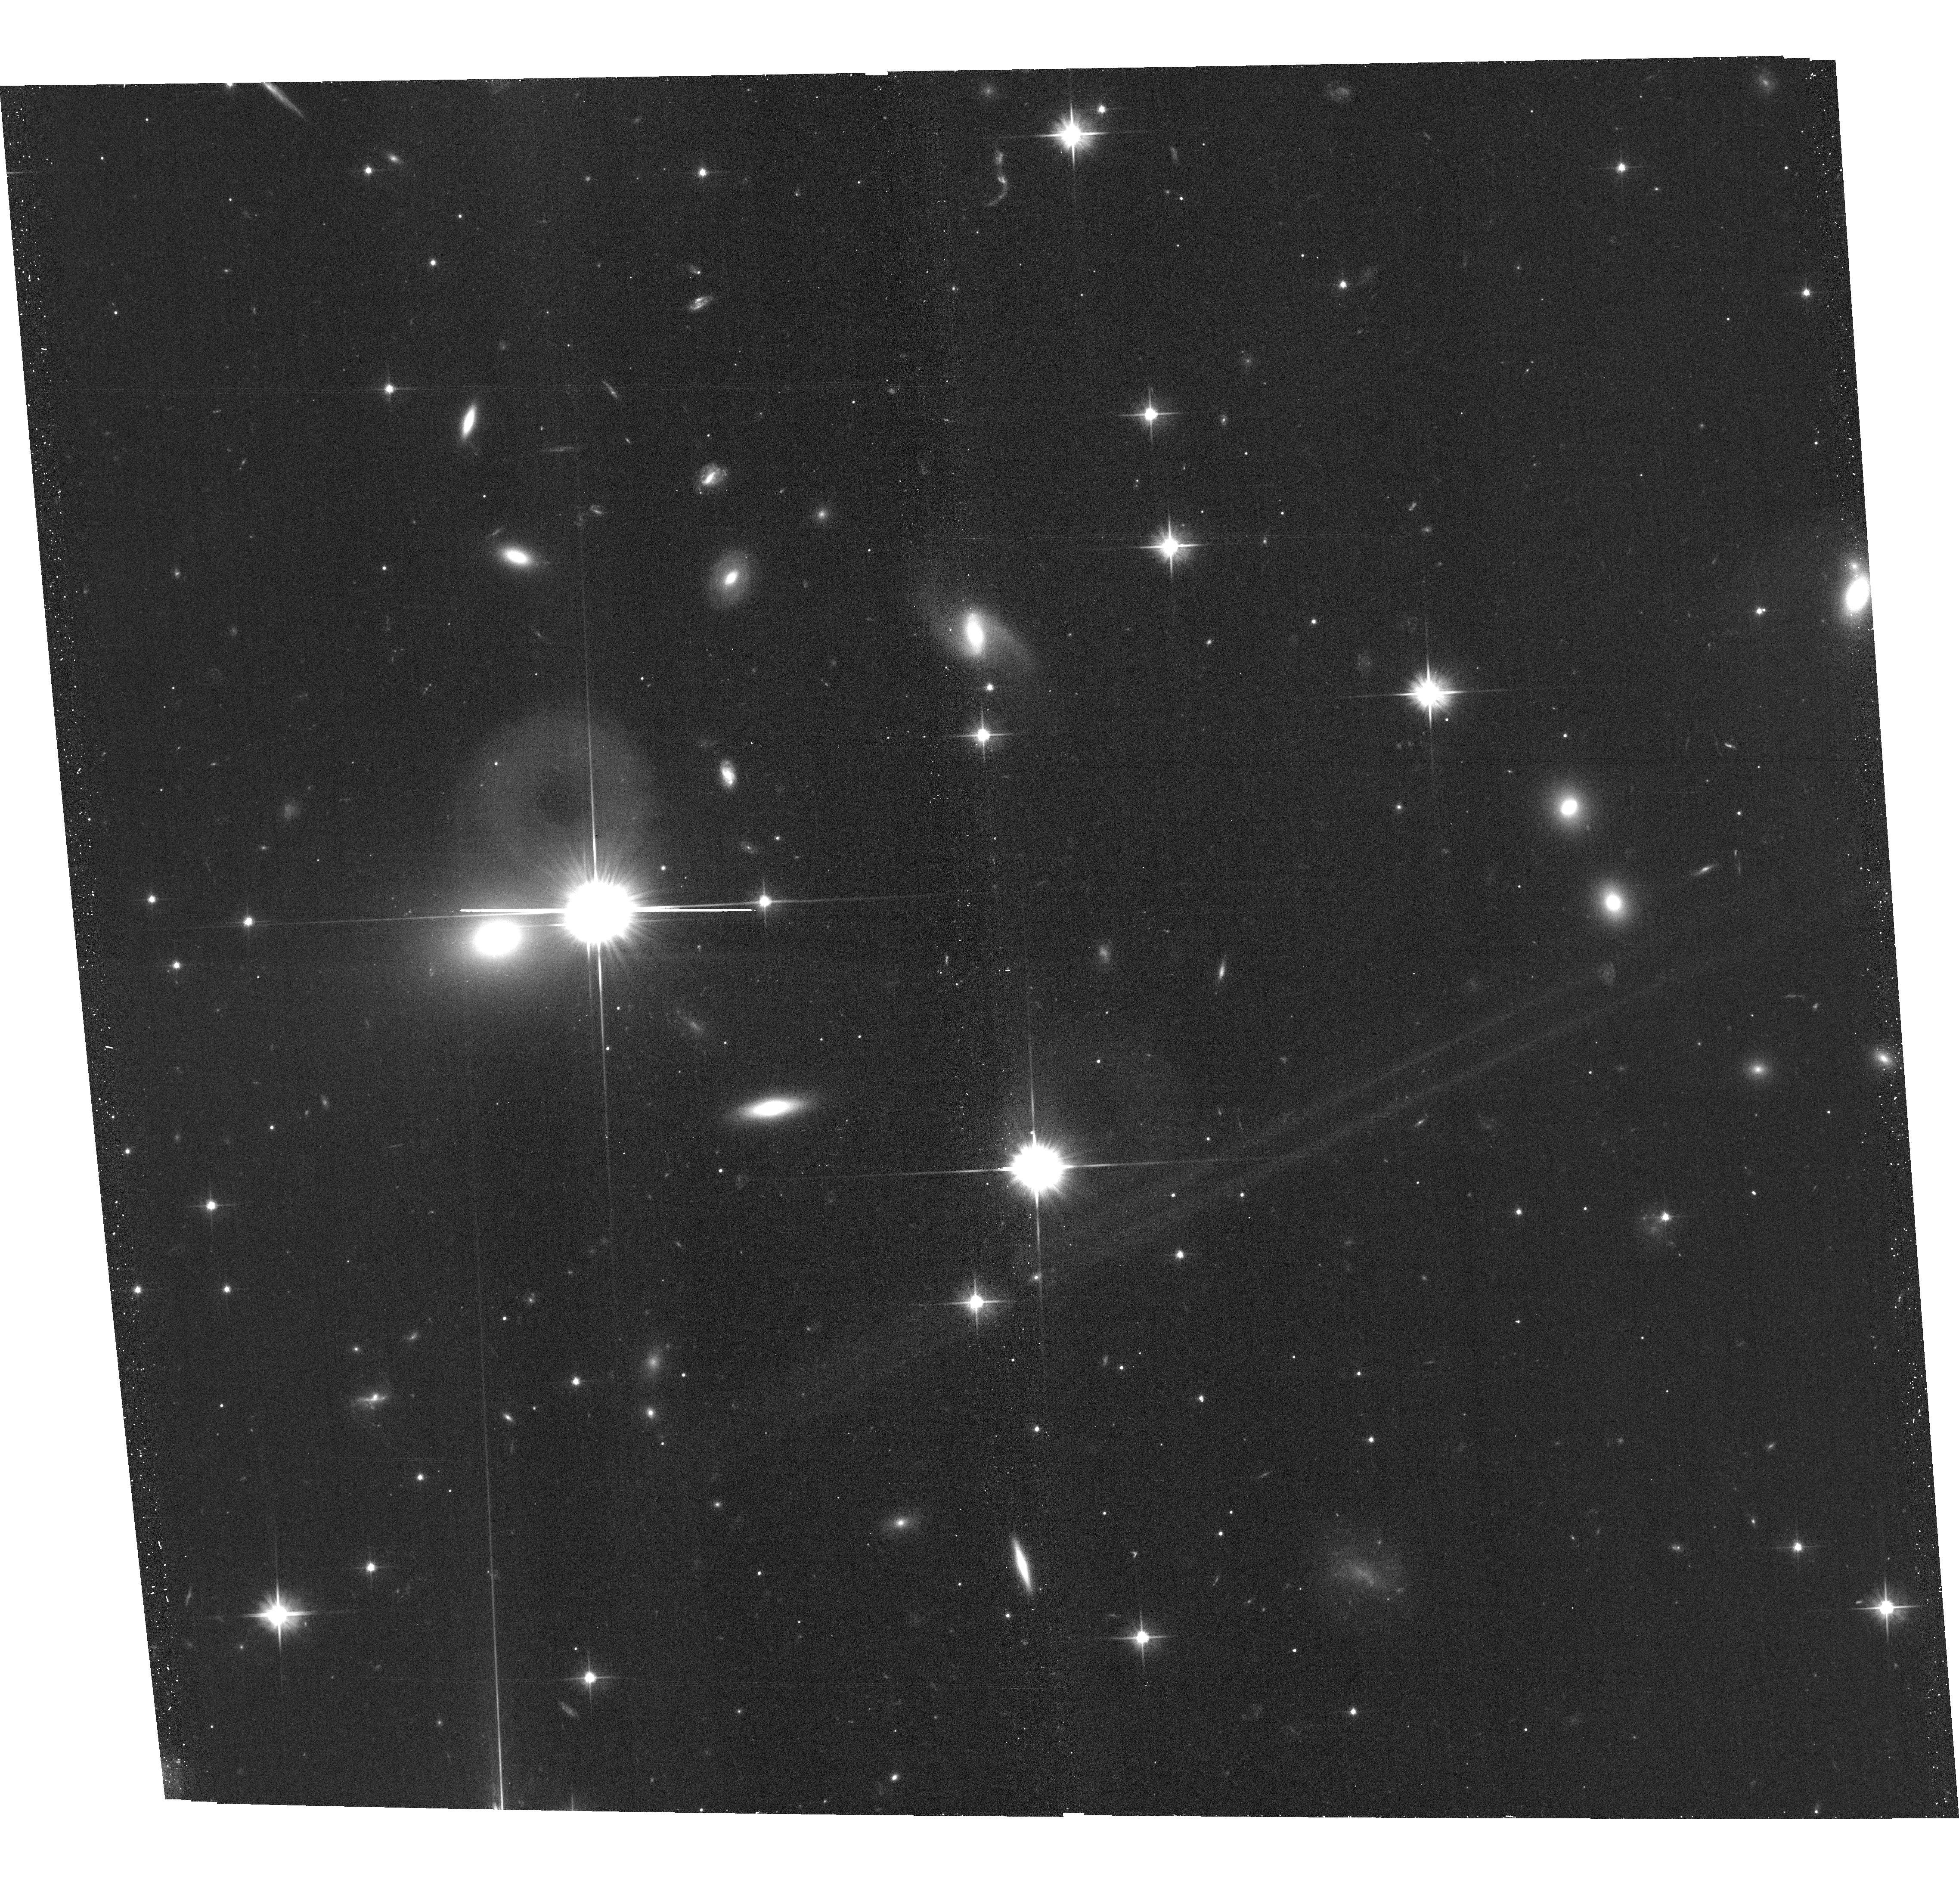
Target: J2245+3941. Instrument: ACS/WFC. Filter: F606W. Exposure: 18 min. Observation ID: hst_16761_26_acs_wfc_f606w_jepx26

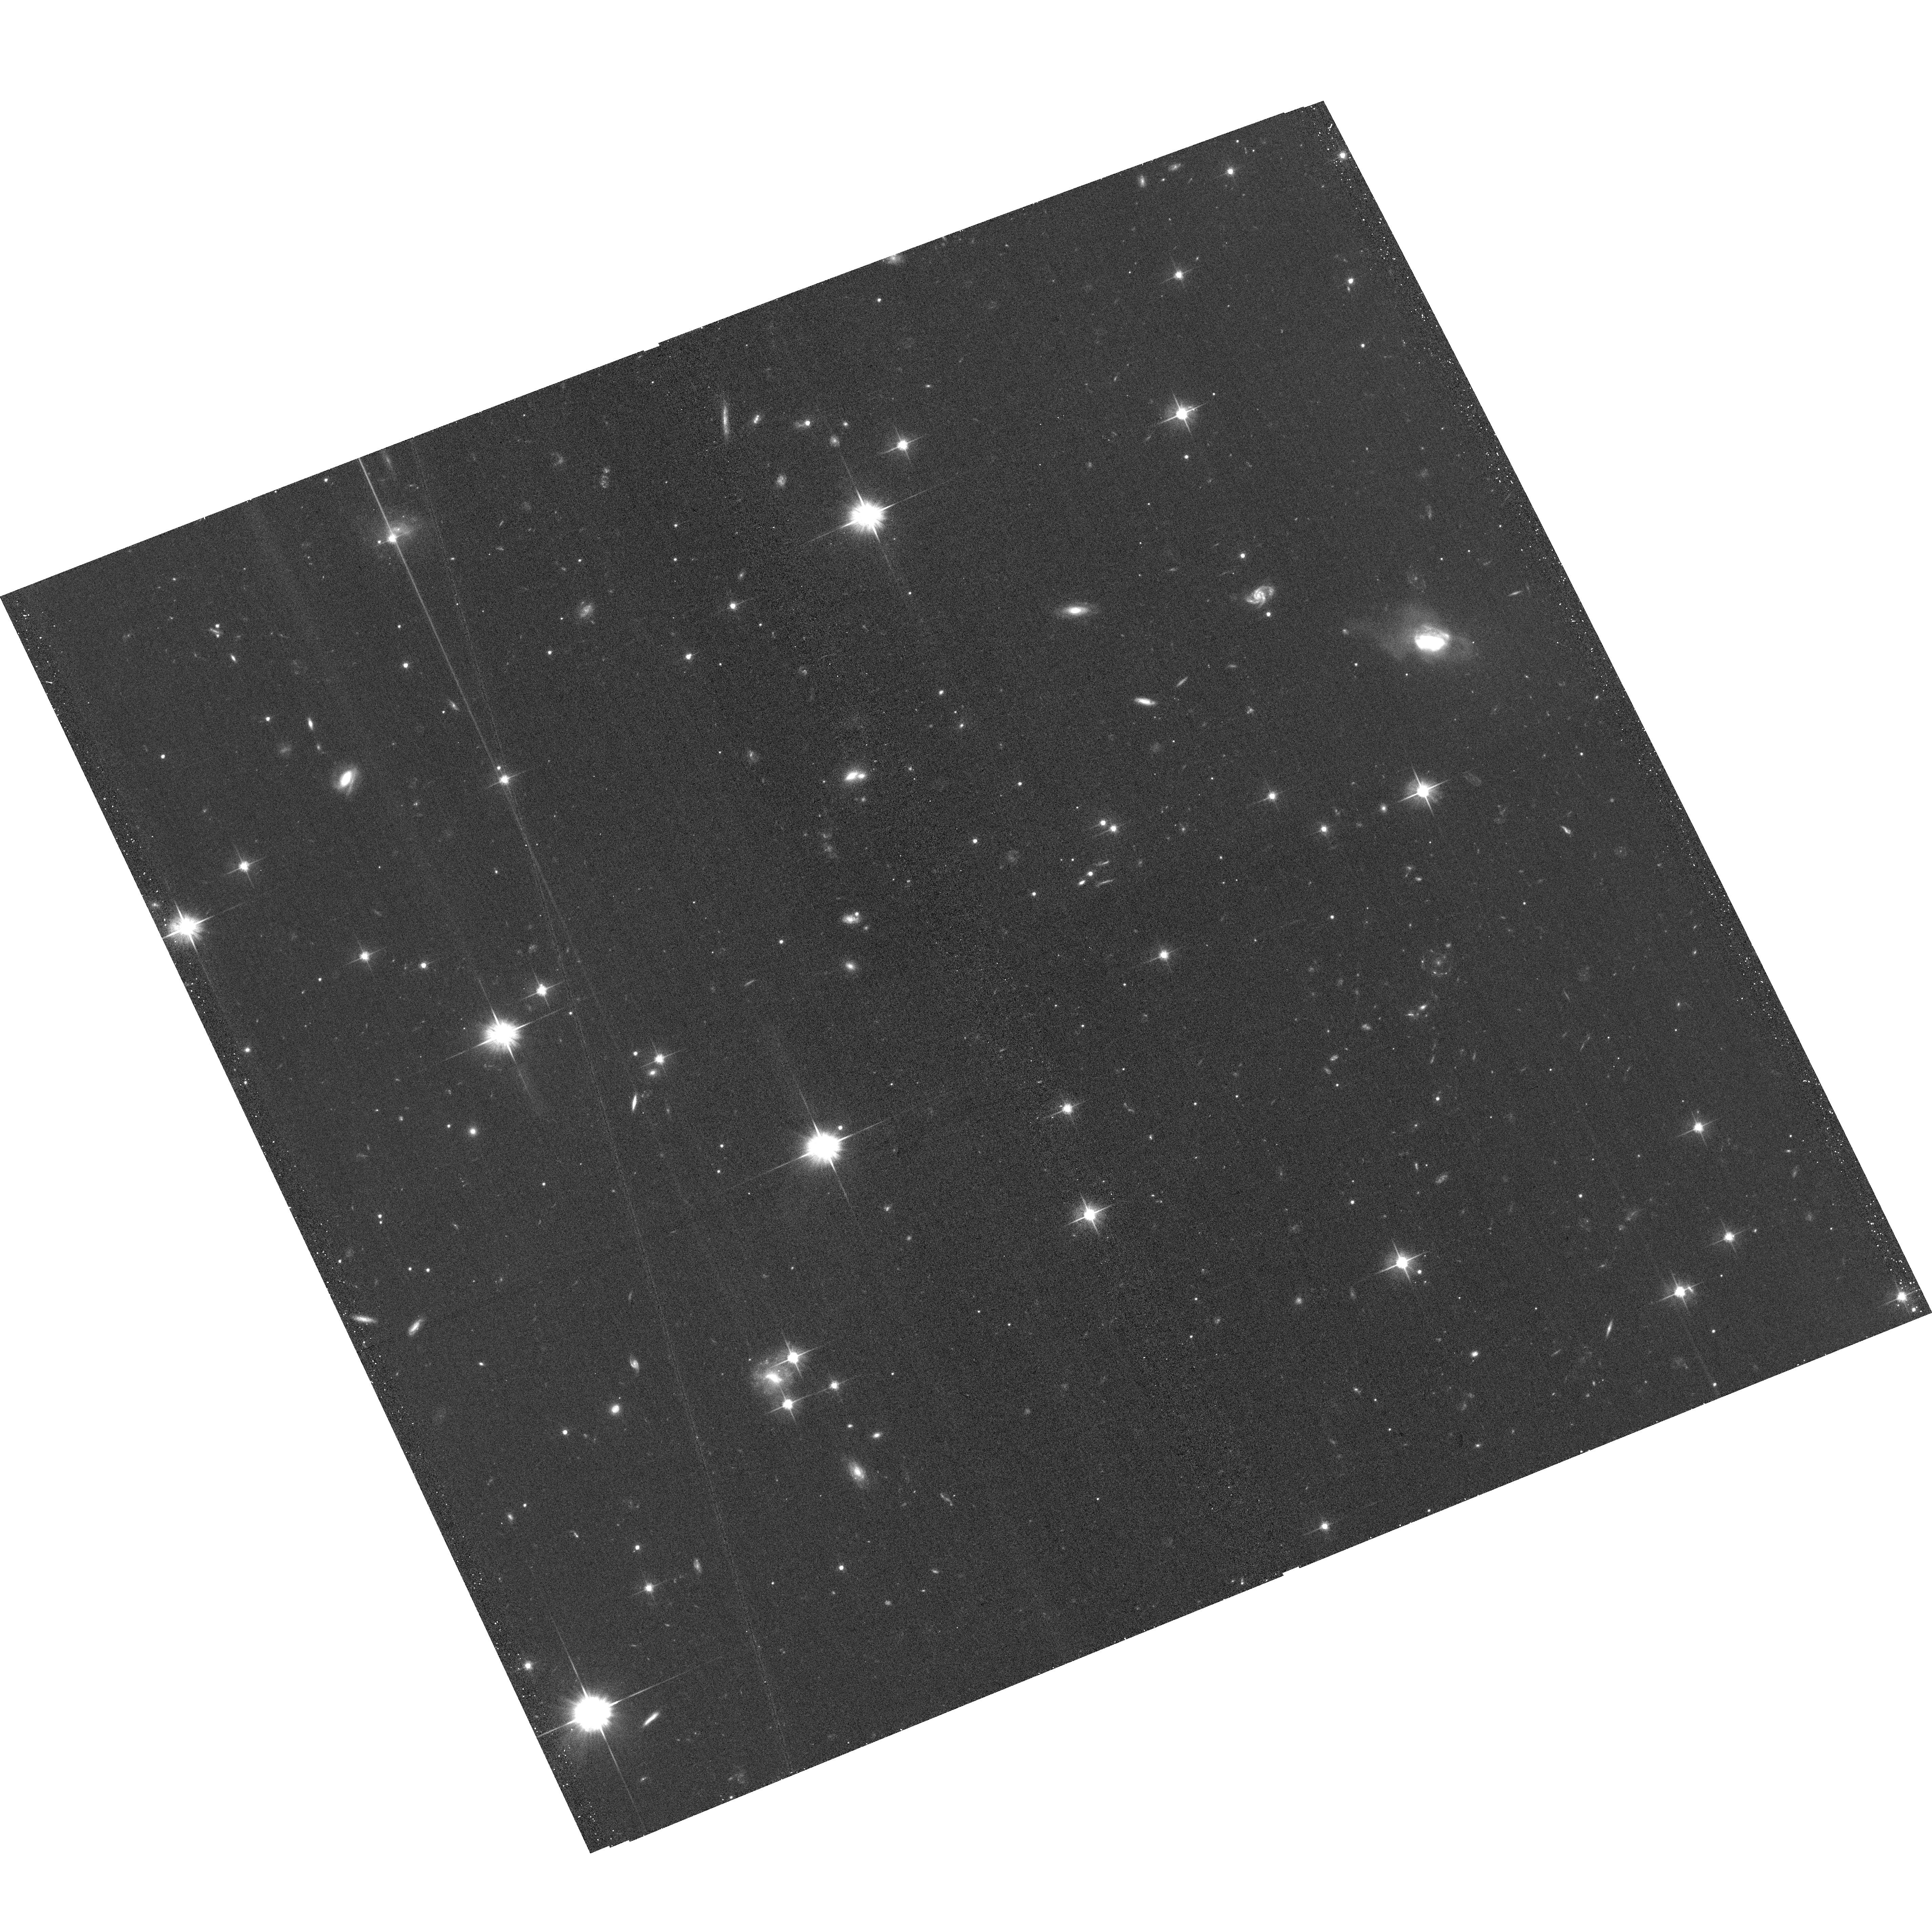
Target: J0823-0939. Instrument: ACS/WFC. Filter: F606W. Exposure: 18 min. Observation ID: hst_16761_70_acs_wfc_f606w_jepx70

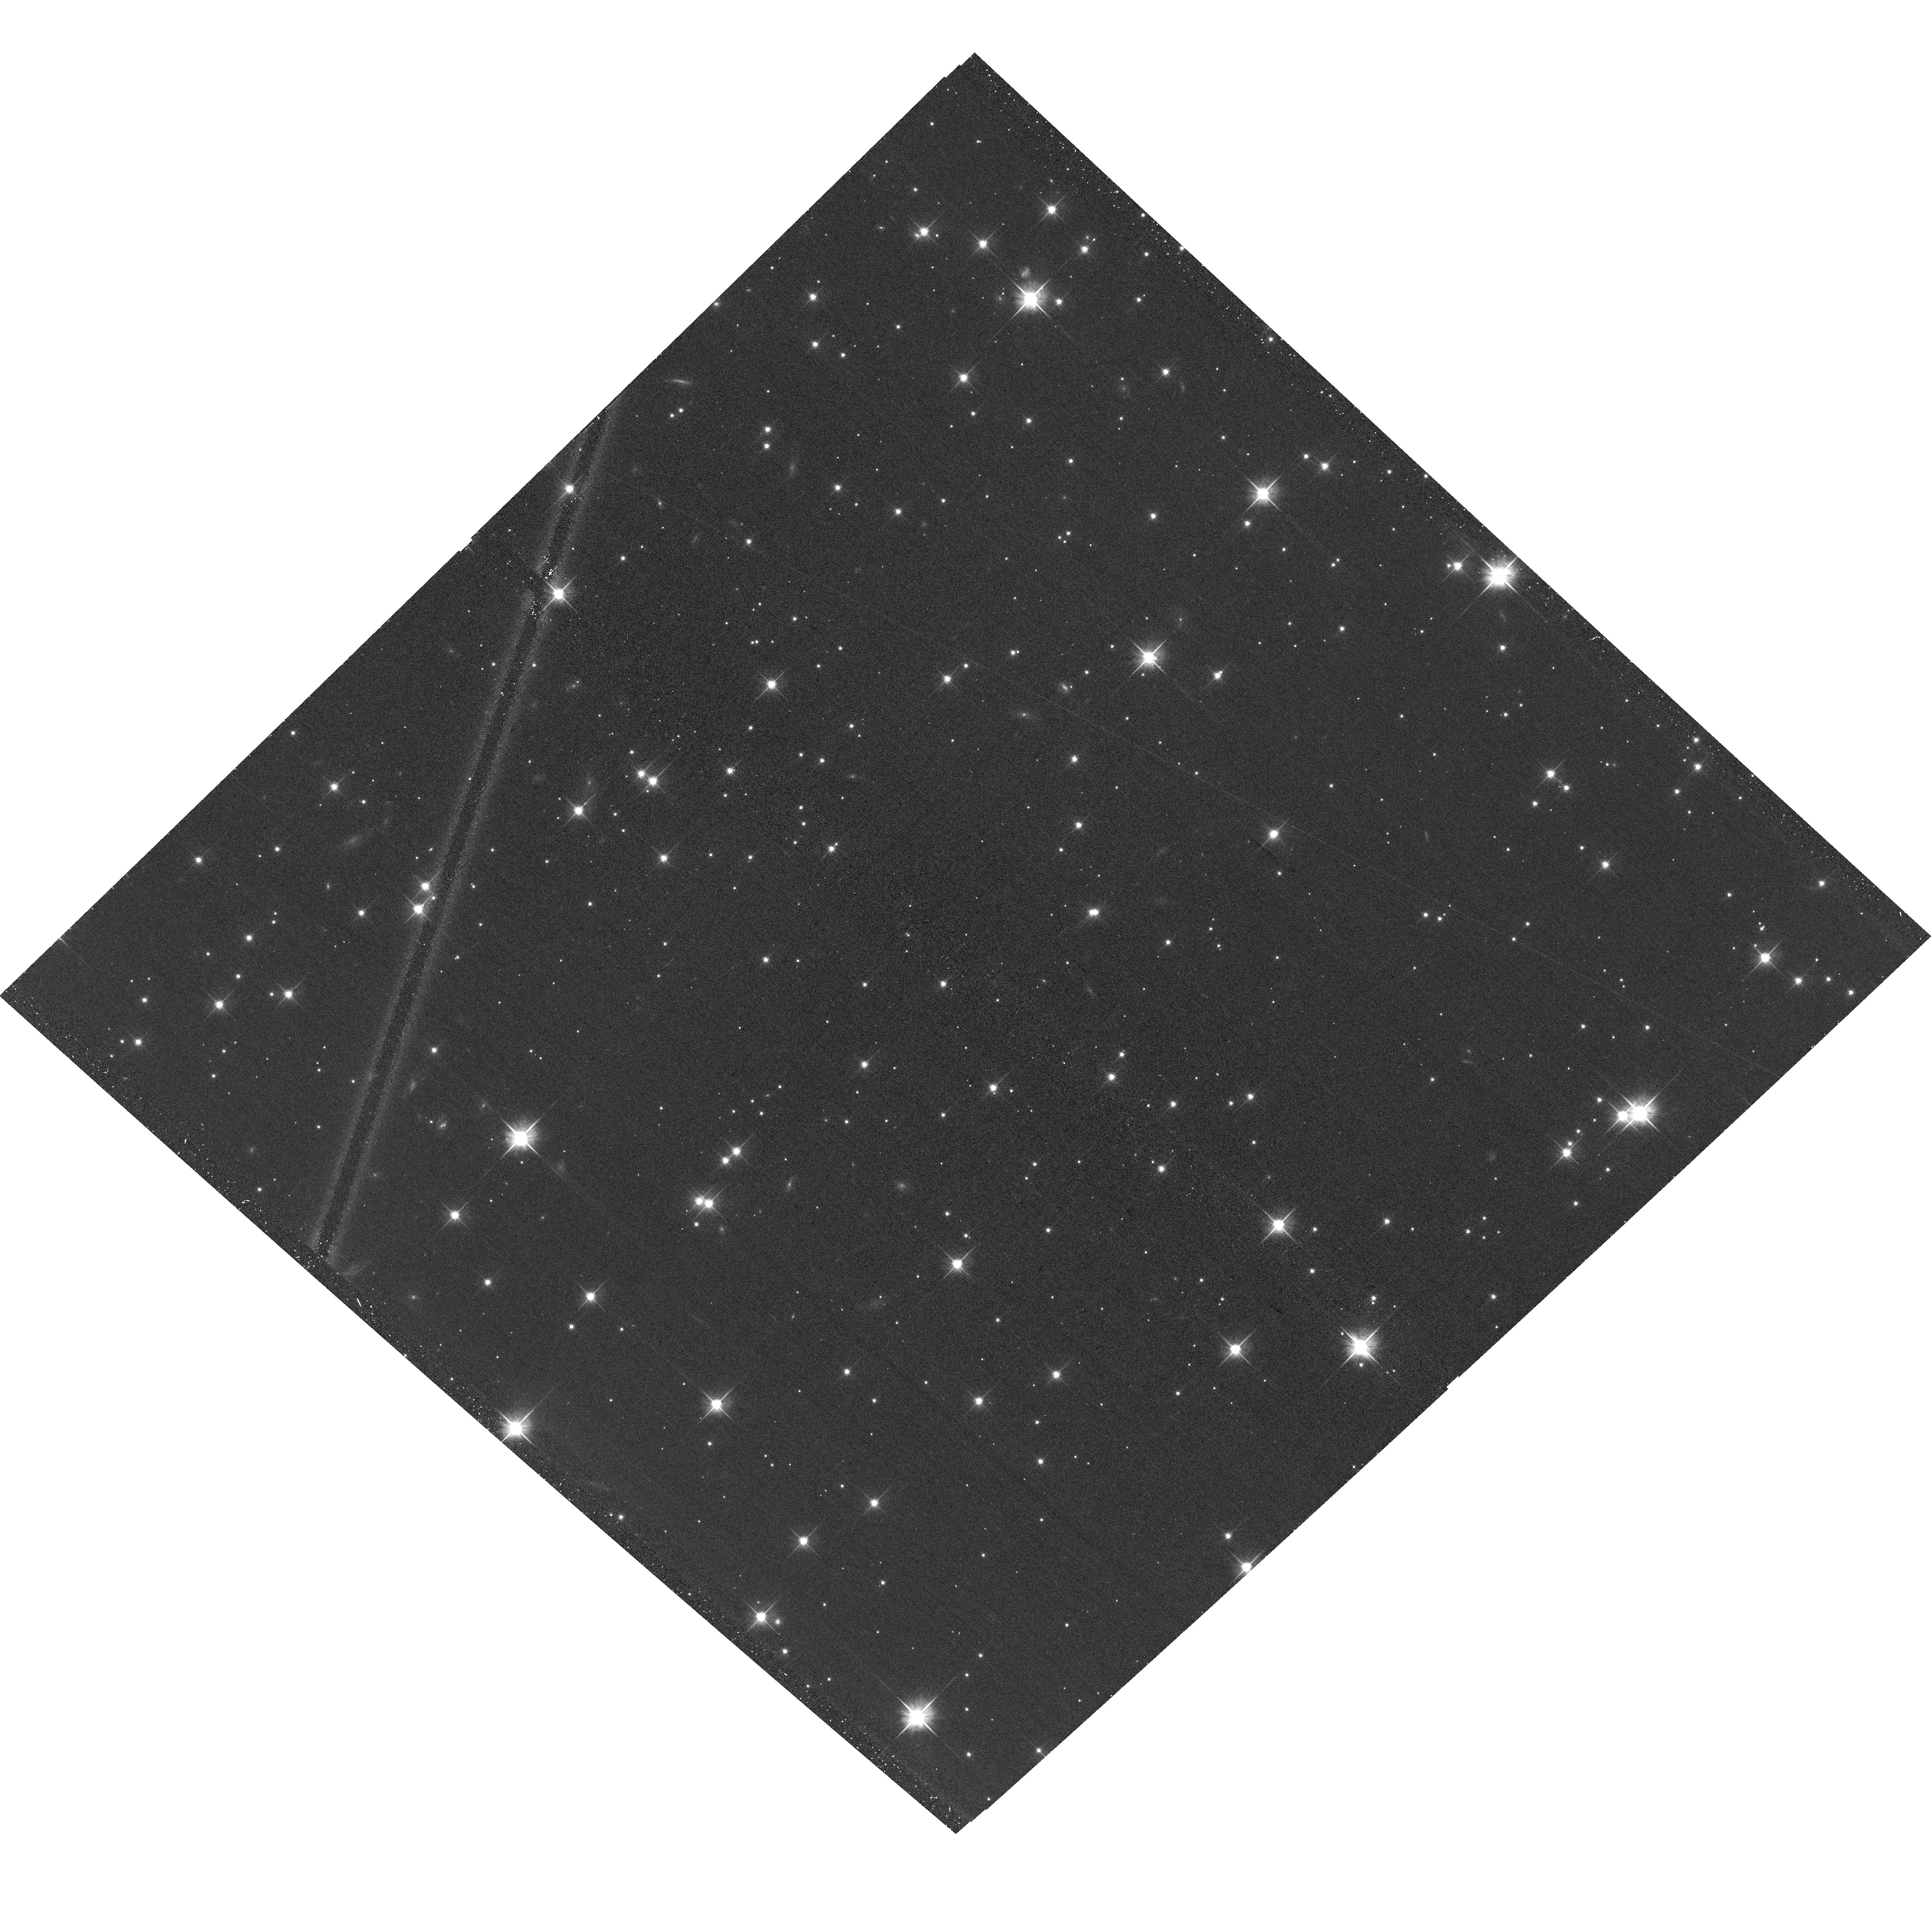
Target: J0110+6805. Instrument: ACS/WFC. Filter: F606W. Exposure: 18 min. Observation ID: hst_16761_45_acs_wfc_f606w_jepx45

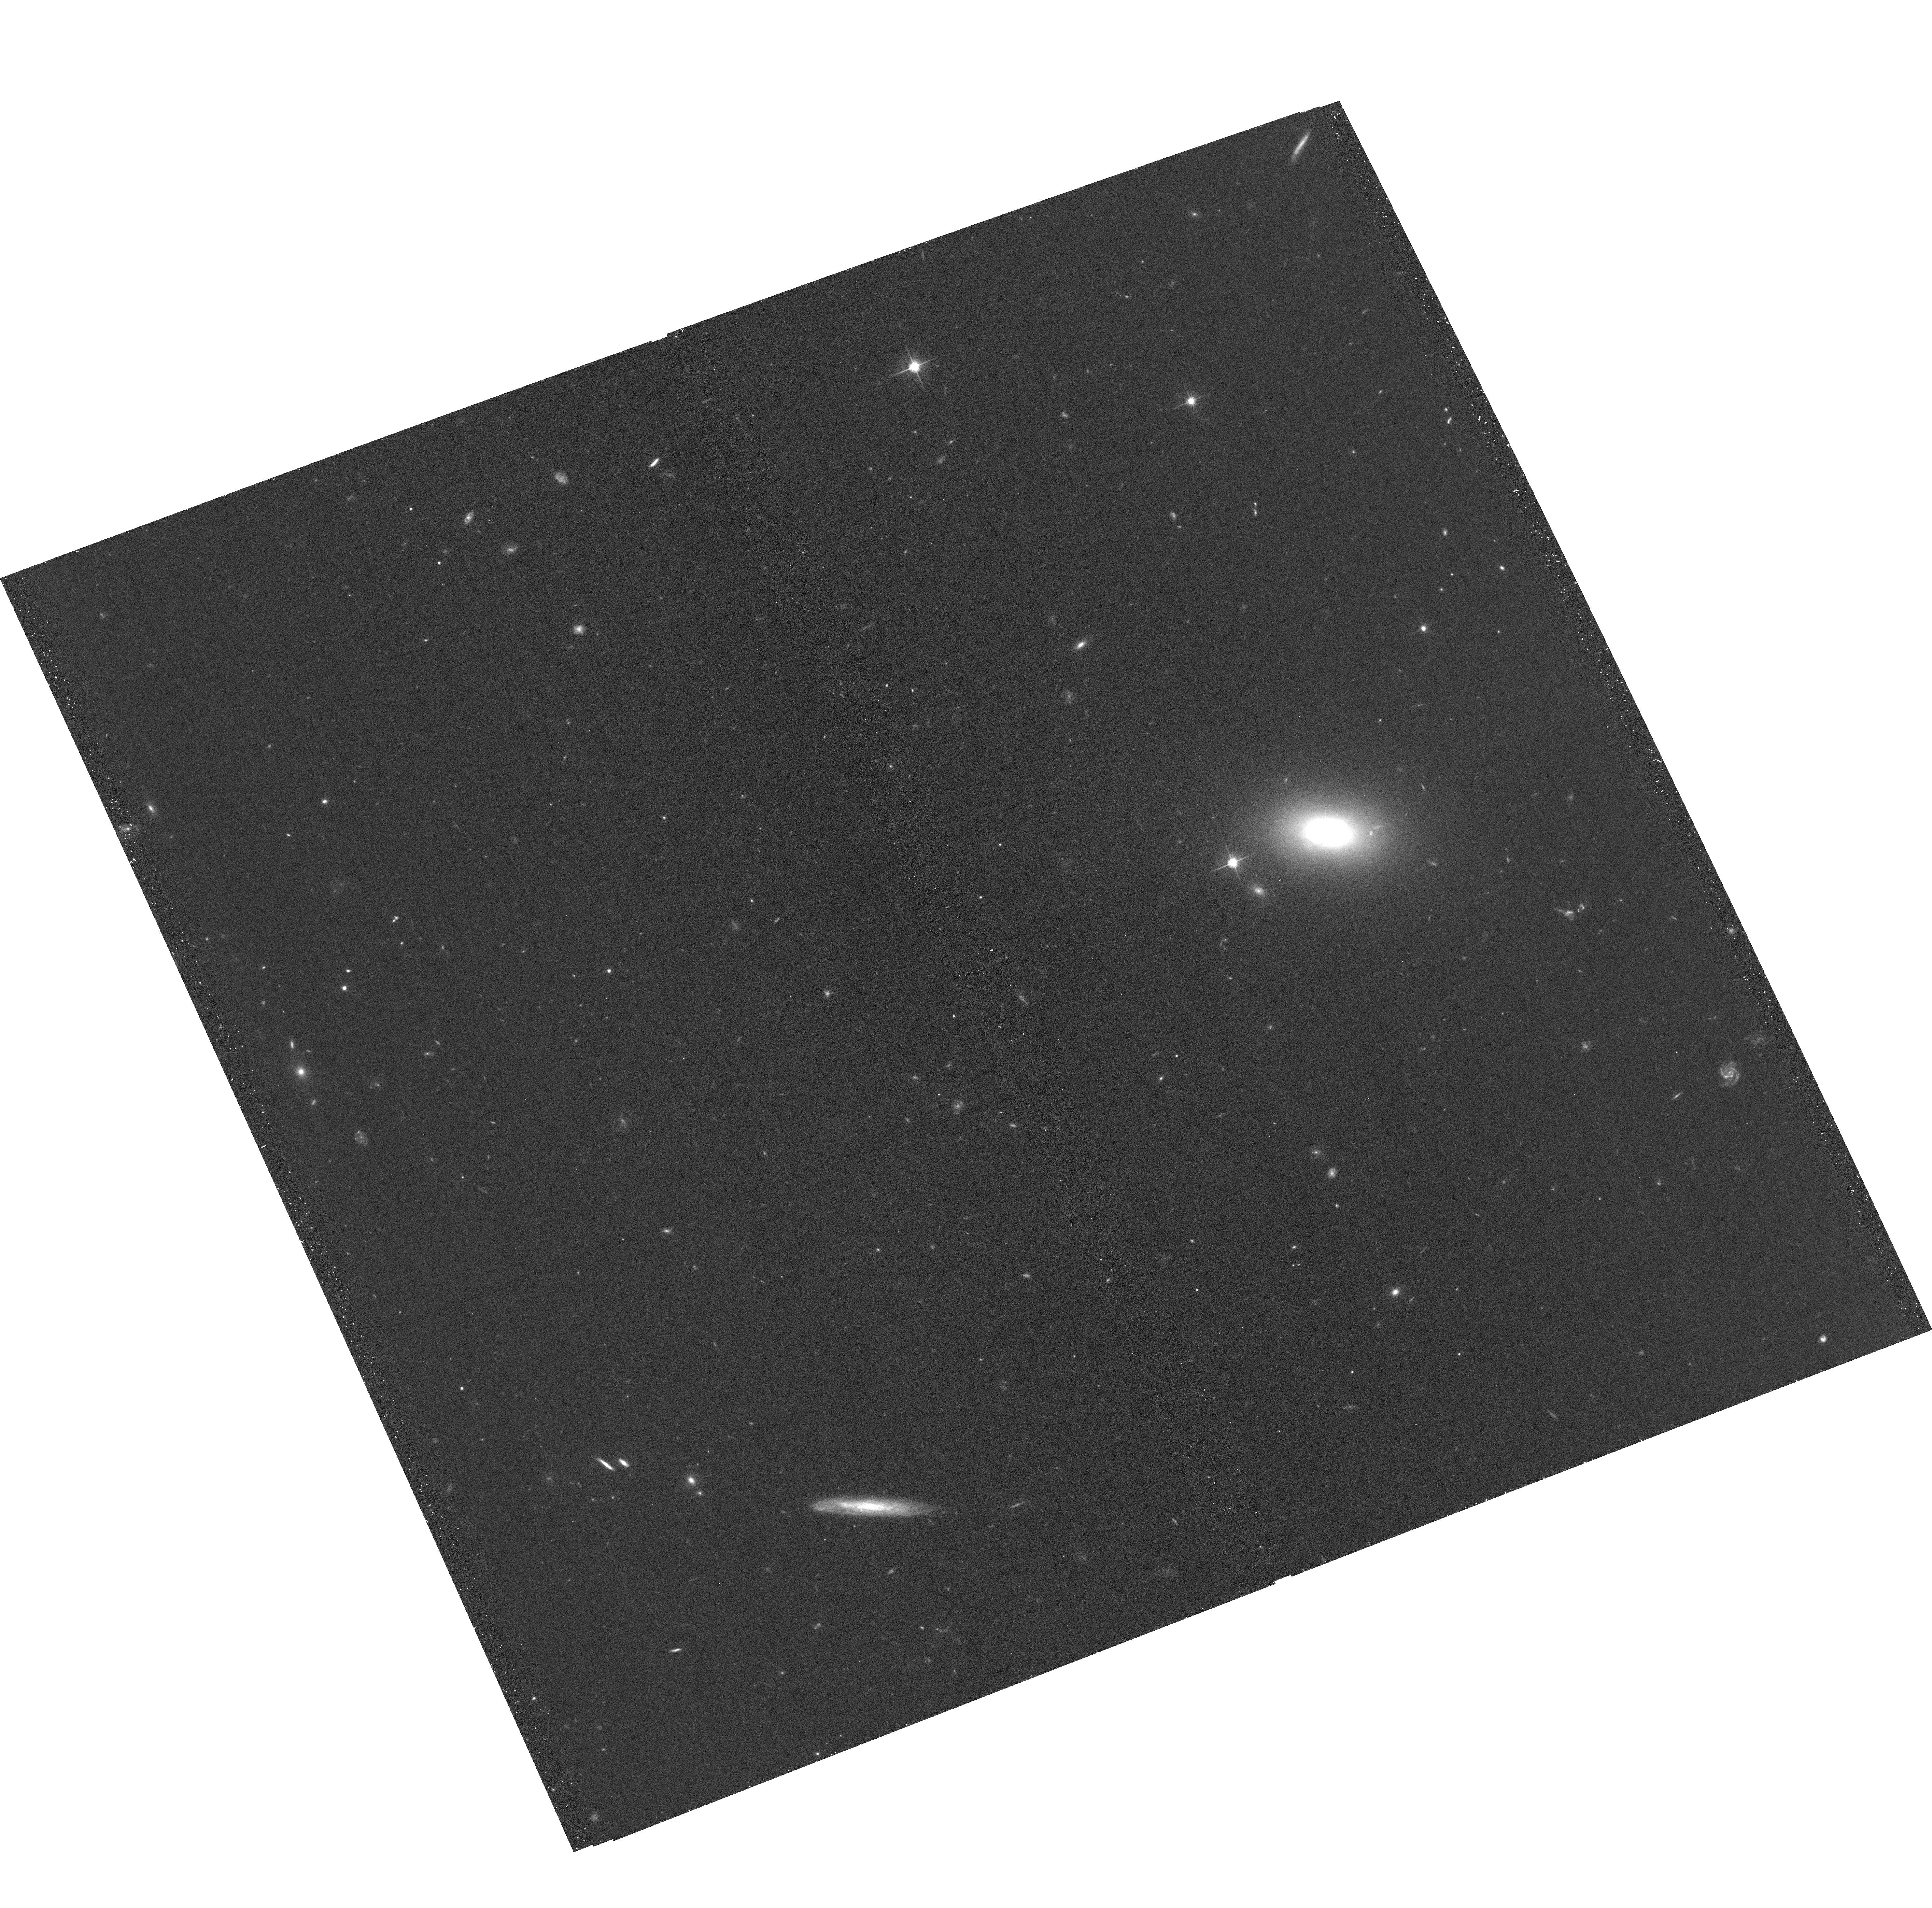
Target: J1032+2756. Instrument: ACS/WFC. Filter: F606W. Exposure: 18 min. Observation ID: hst_16761_28_acs_wfc_f606w_jepx28

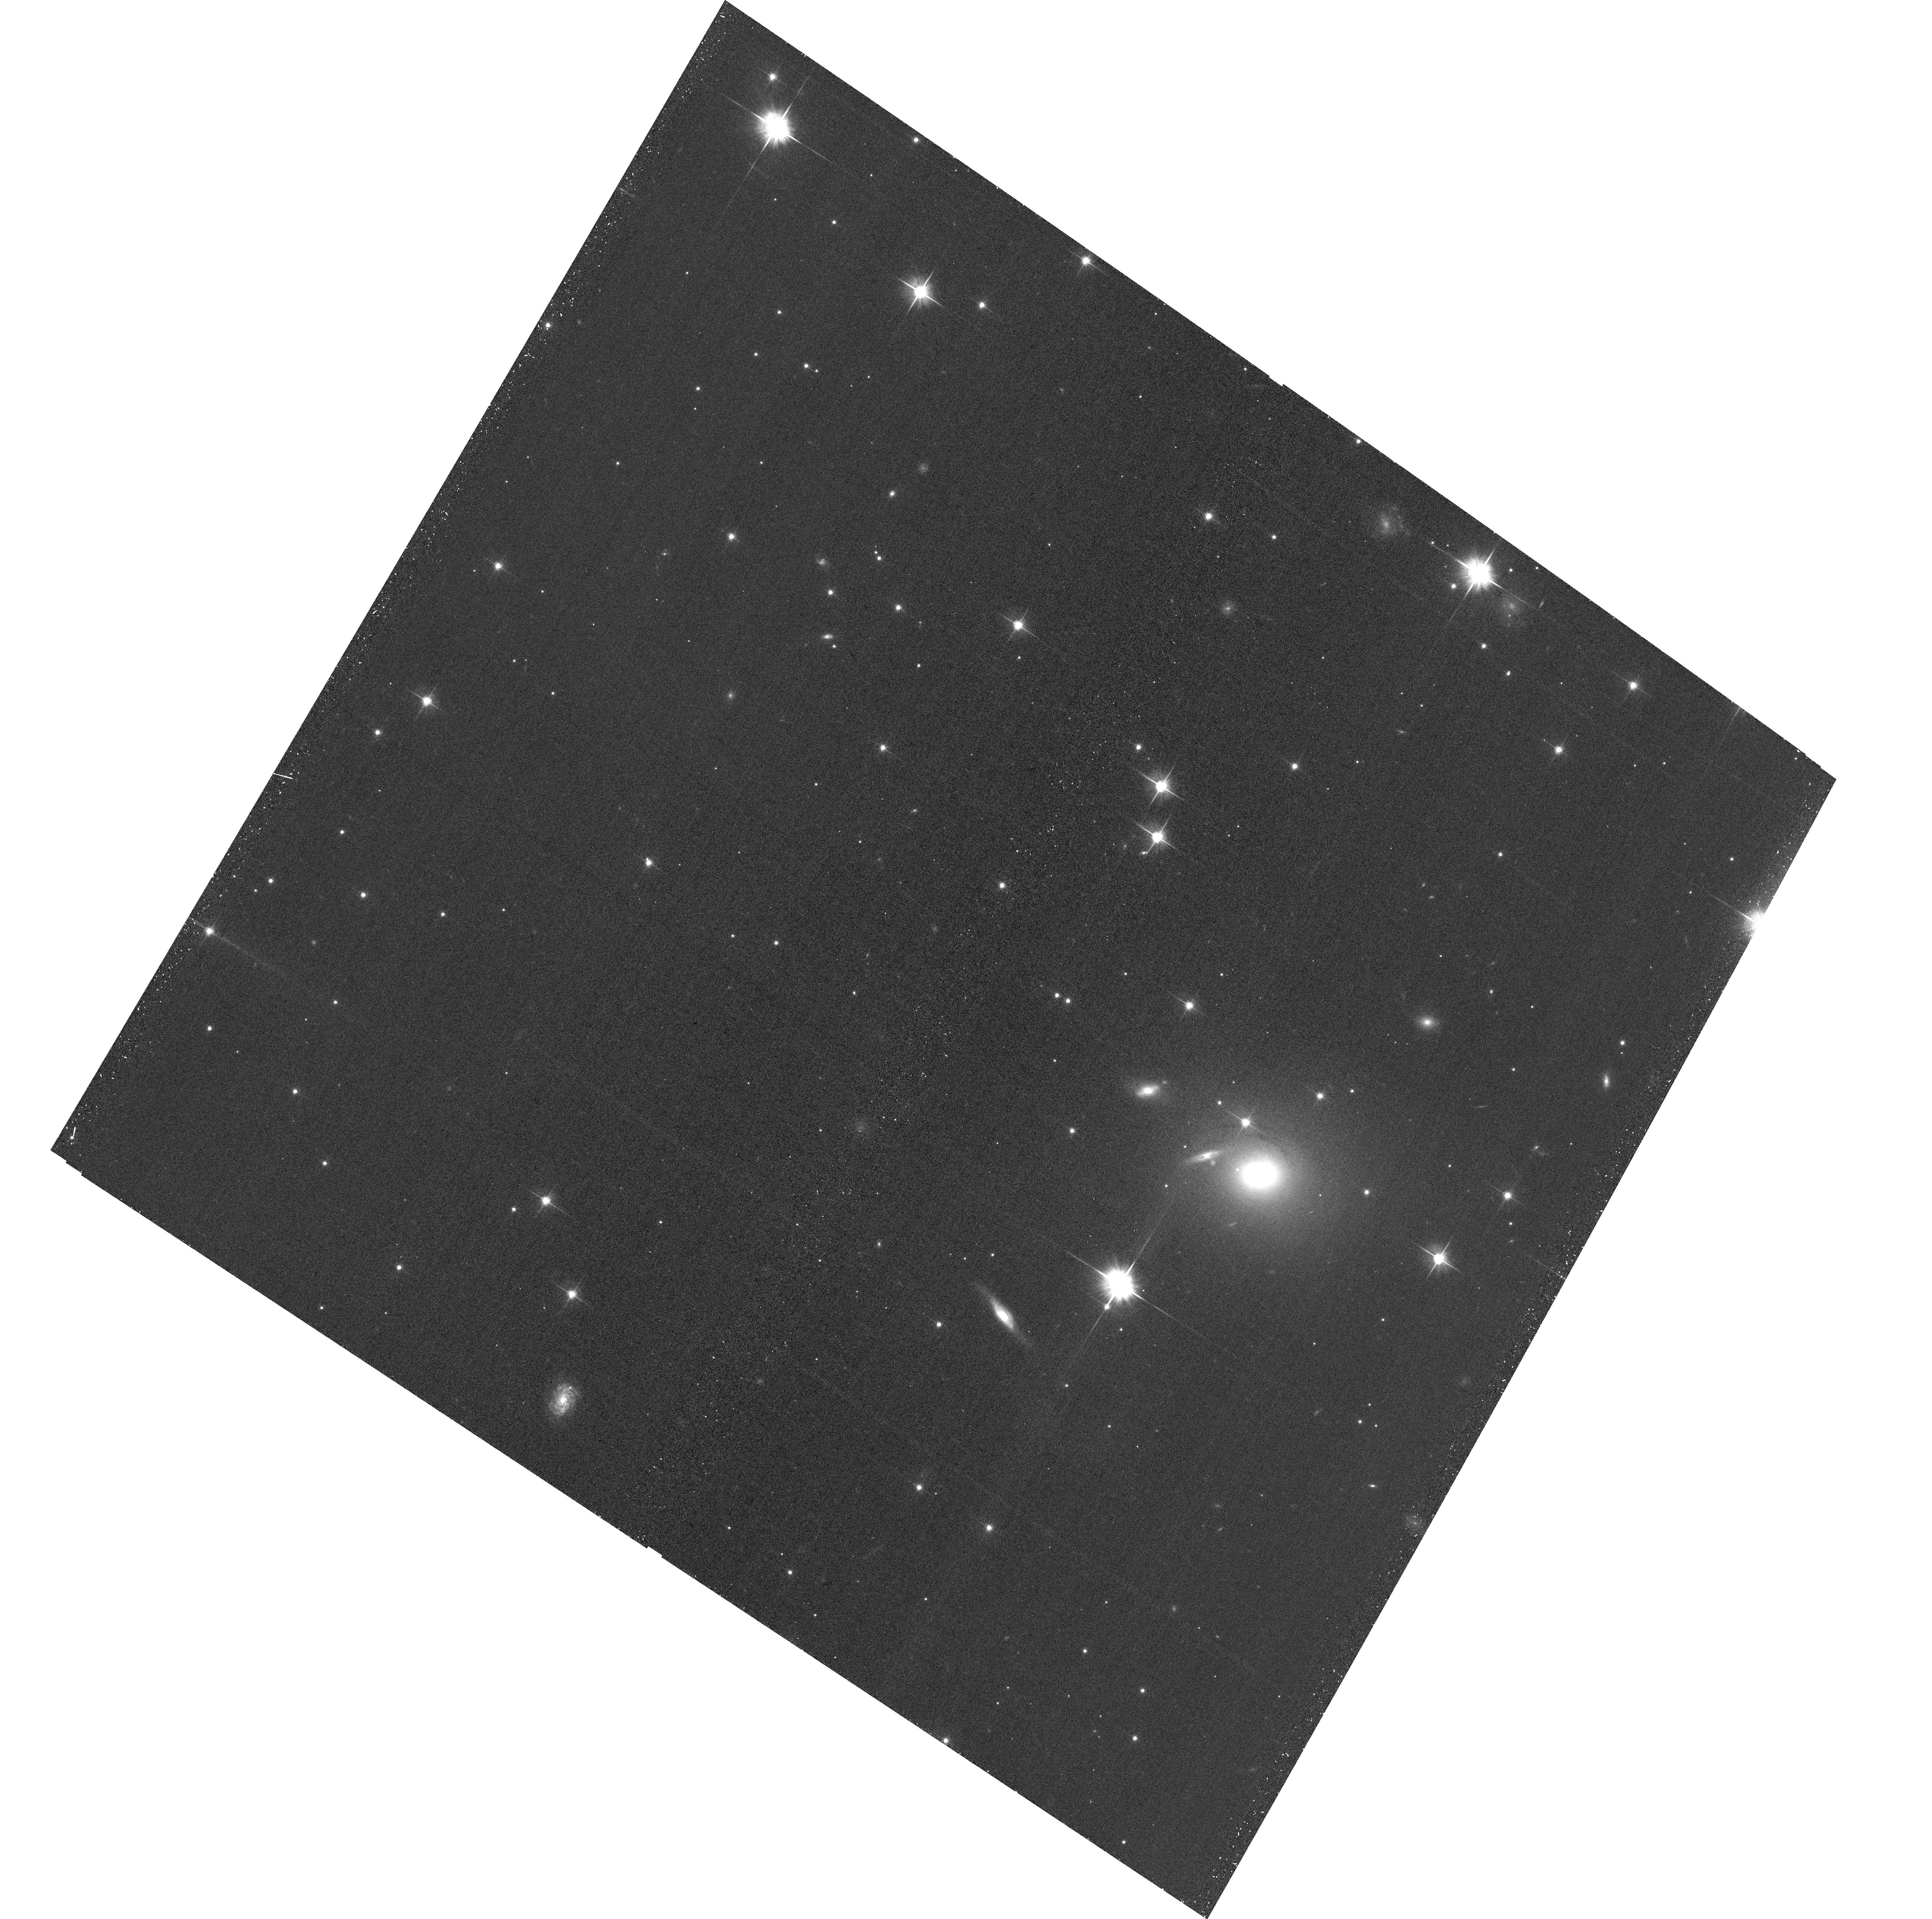
Target: J0508+6056. Instrument: ACS/WFC. Filter: F606W. Exposure: 18 min. Observation ID: hst_16761_23_acs_wfc_f606w_jepx23

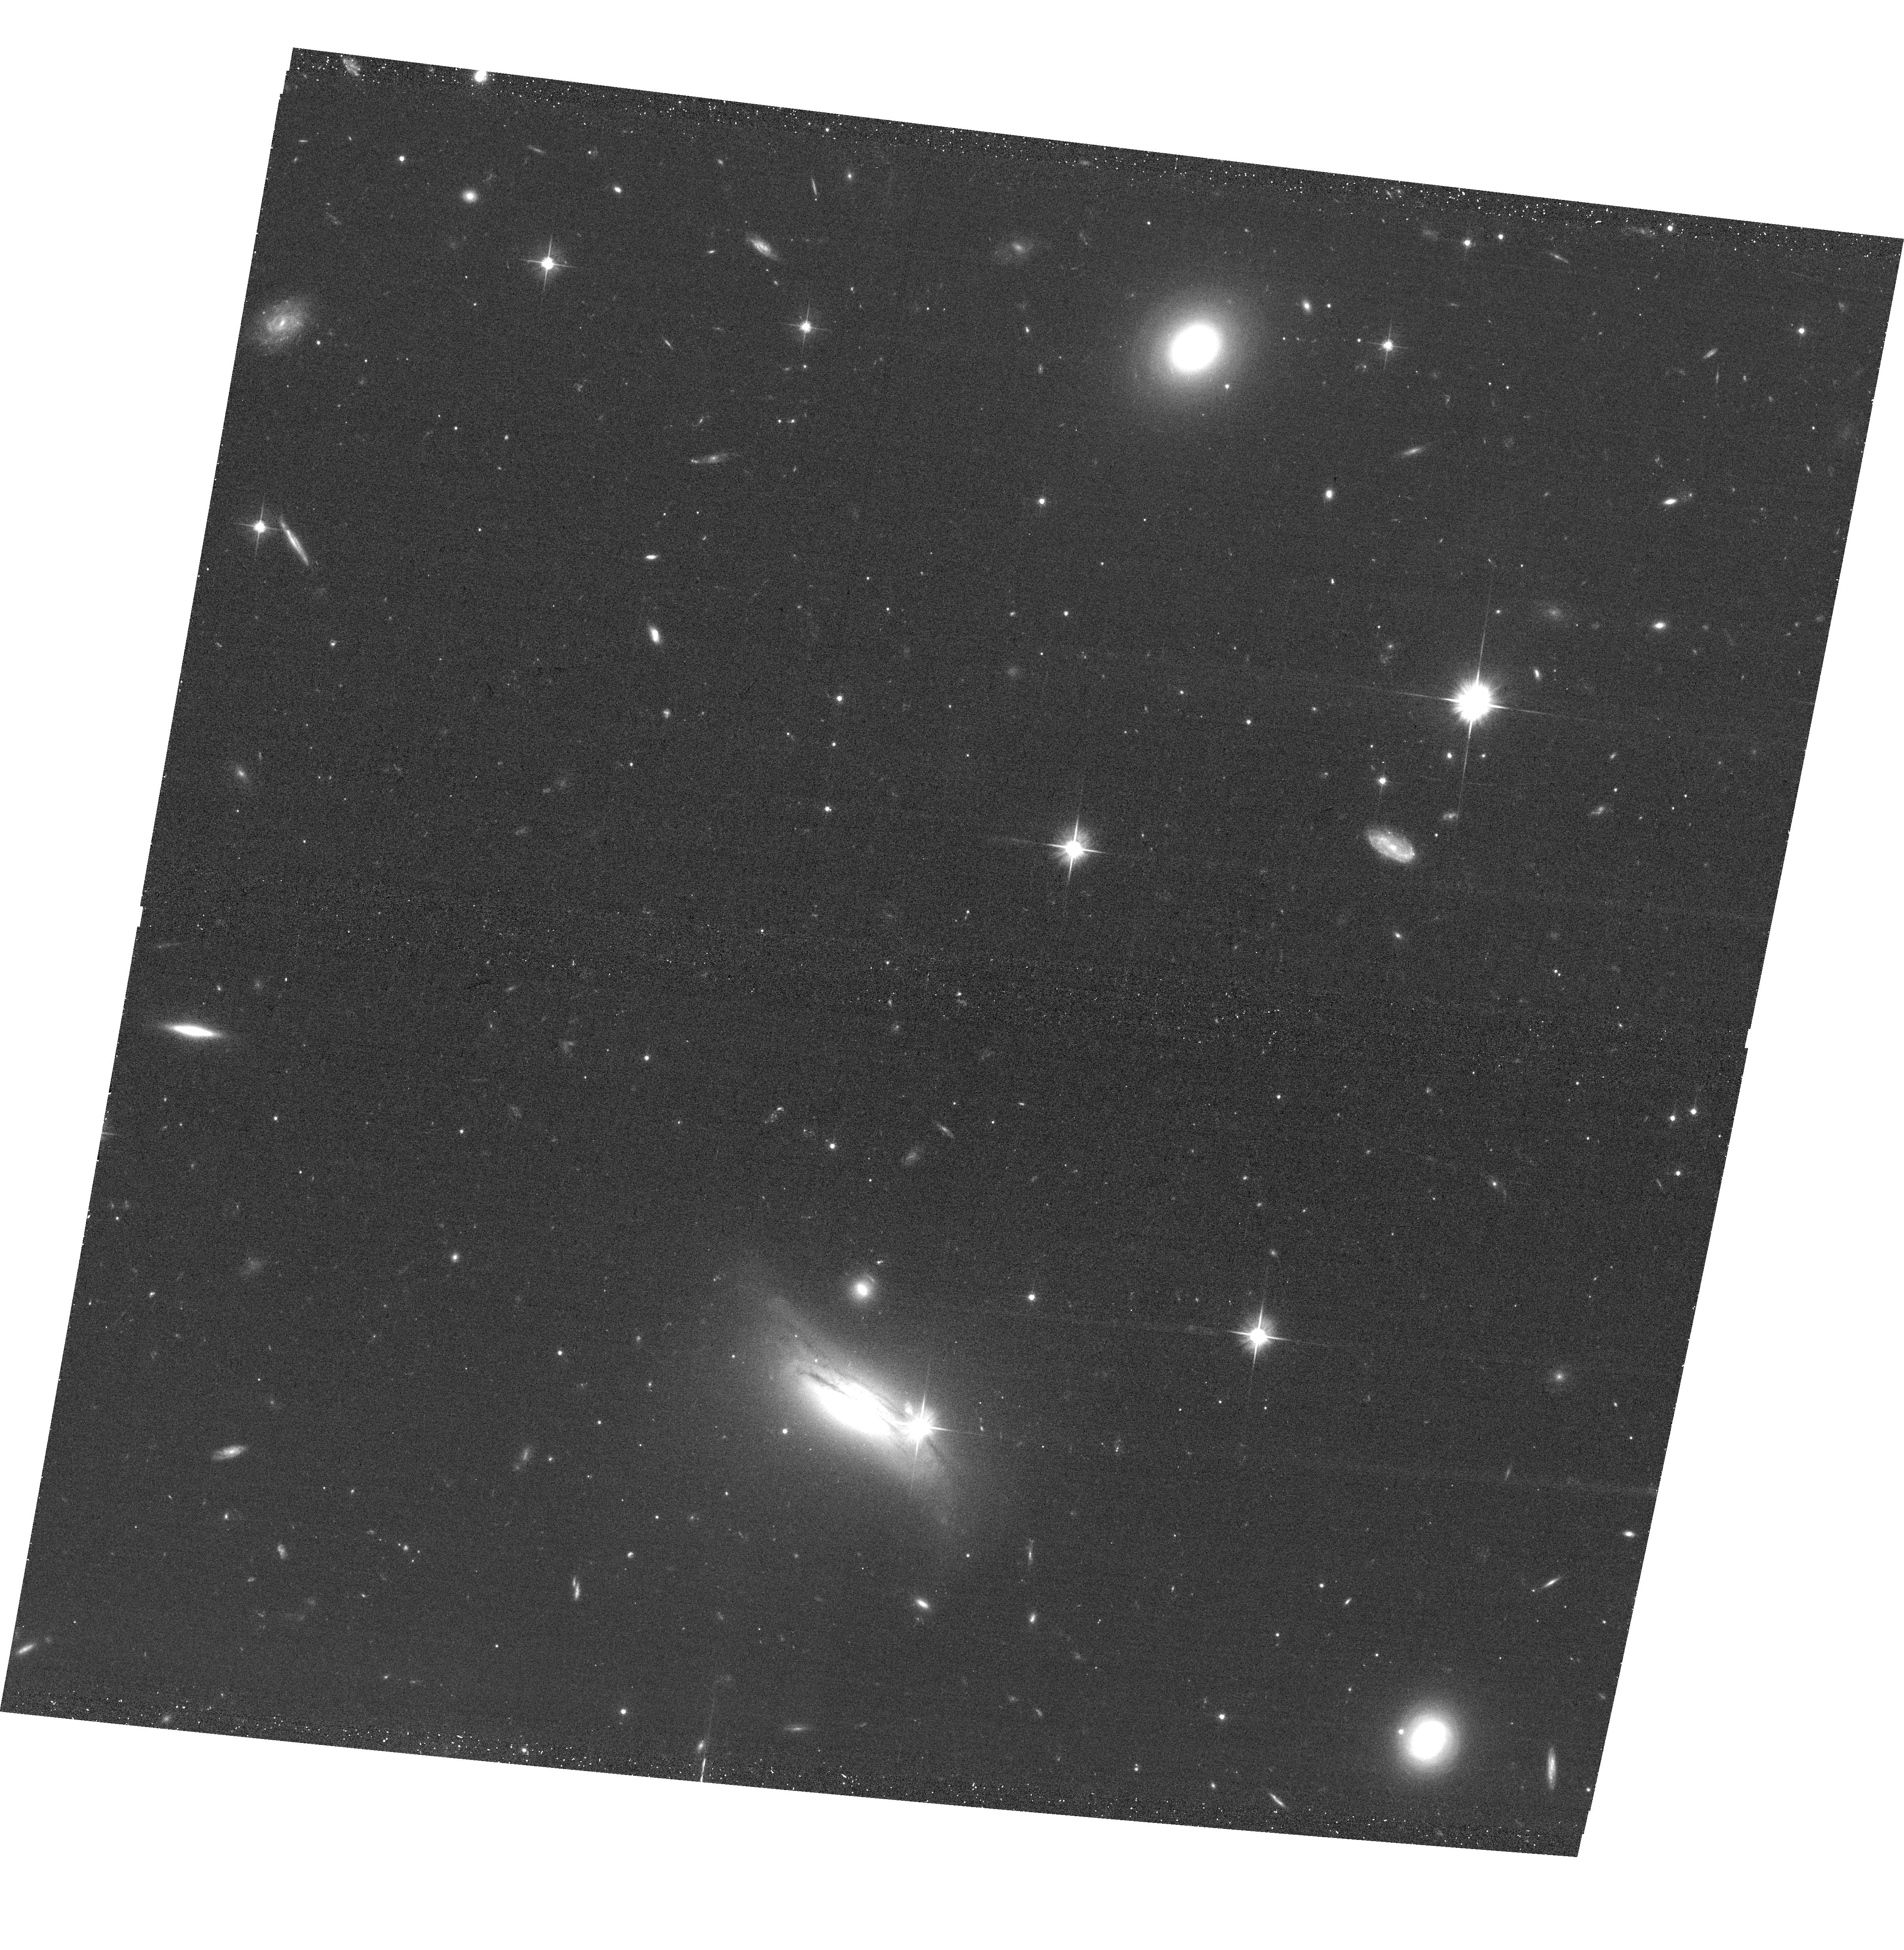
Target: J2103-0933. Instrument: ACS/WFC. Filter: F606W. Exposure: 18 min. Observation ID: hst_16761_29_acs_wfc_f606w_jepx29

A Tale of Two Catalogs: Revealing the cause of GAIA/VLBI quasar position offsets (PI: Meyer, Eileen T)

Radio very-long-baseline interferometry has for many decades provided extremely high-precision (sub-milliarcsecond) astrometry, maintaining the absolute celestial reference frame used by all astronomers. Only recently, with the launch of ESA's Gaia mission, has this been matched at optical wavelengths. An analysis of more than 11890 Gaia position matches to radio quasars in the VLBI Absolute Position Catalog has revealed 12% to have significant (> 5 sigma) position offsets. The most extreme of these range from a few to several hundred milliarcseconds, and the offset distribution shows a strong anisotropy in the direction of the radio jet. This is not due to radio structure as interferometric positions refer with high precision only to the compact core or jet base. Extensive arguments presented in several publications show that the most likely origin for the offsets are bright optical jets of 100 mas extent or more, which have not previously been predicted by theory. Other potential scenarios, such as dust obscuration in the host galaxy or dual AGN are thought to be a far less likely origin, but only HST can confirm this. We propose HST snapshots of a sample of 75 carefully selected sources (expected sample of 25 observed) to test the hypothesis that significant position disagreements between two flagship astrometry programs are due to the presence of unexpectedly strong optical jet emission.